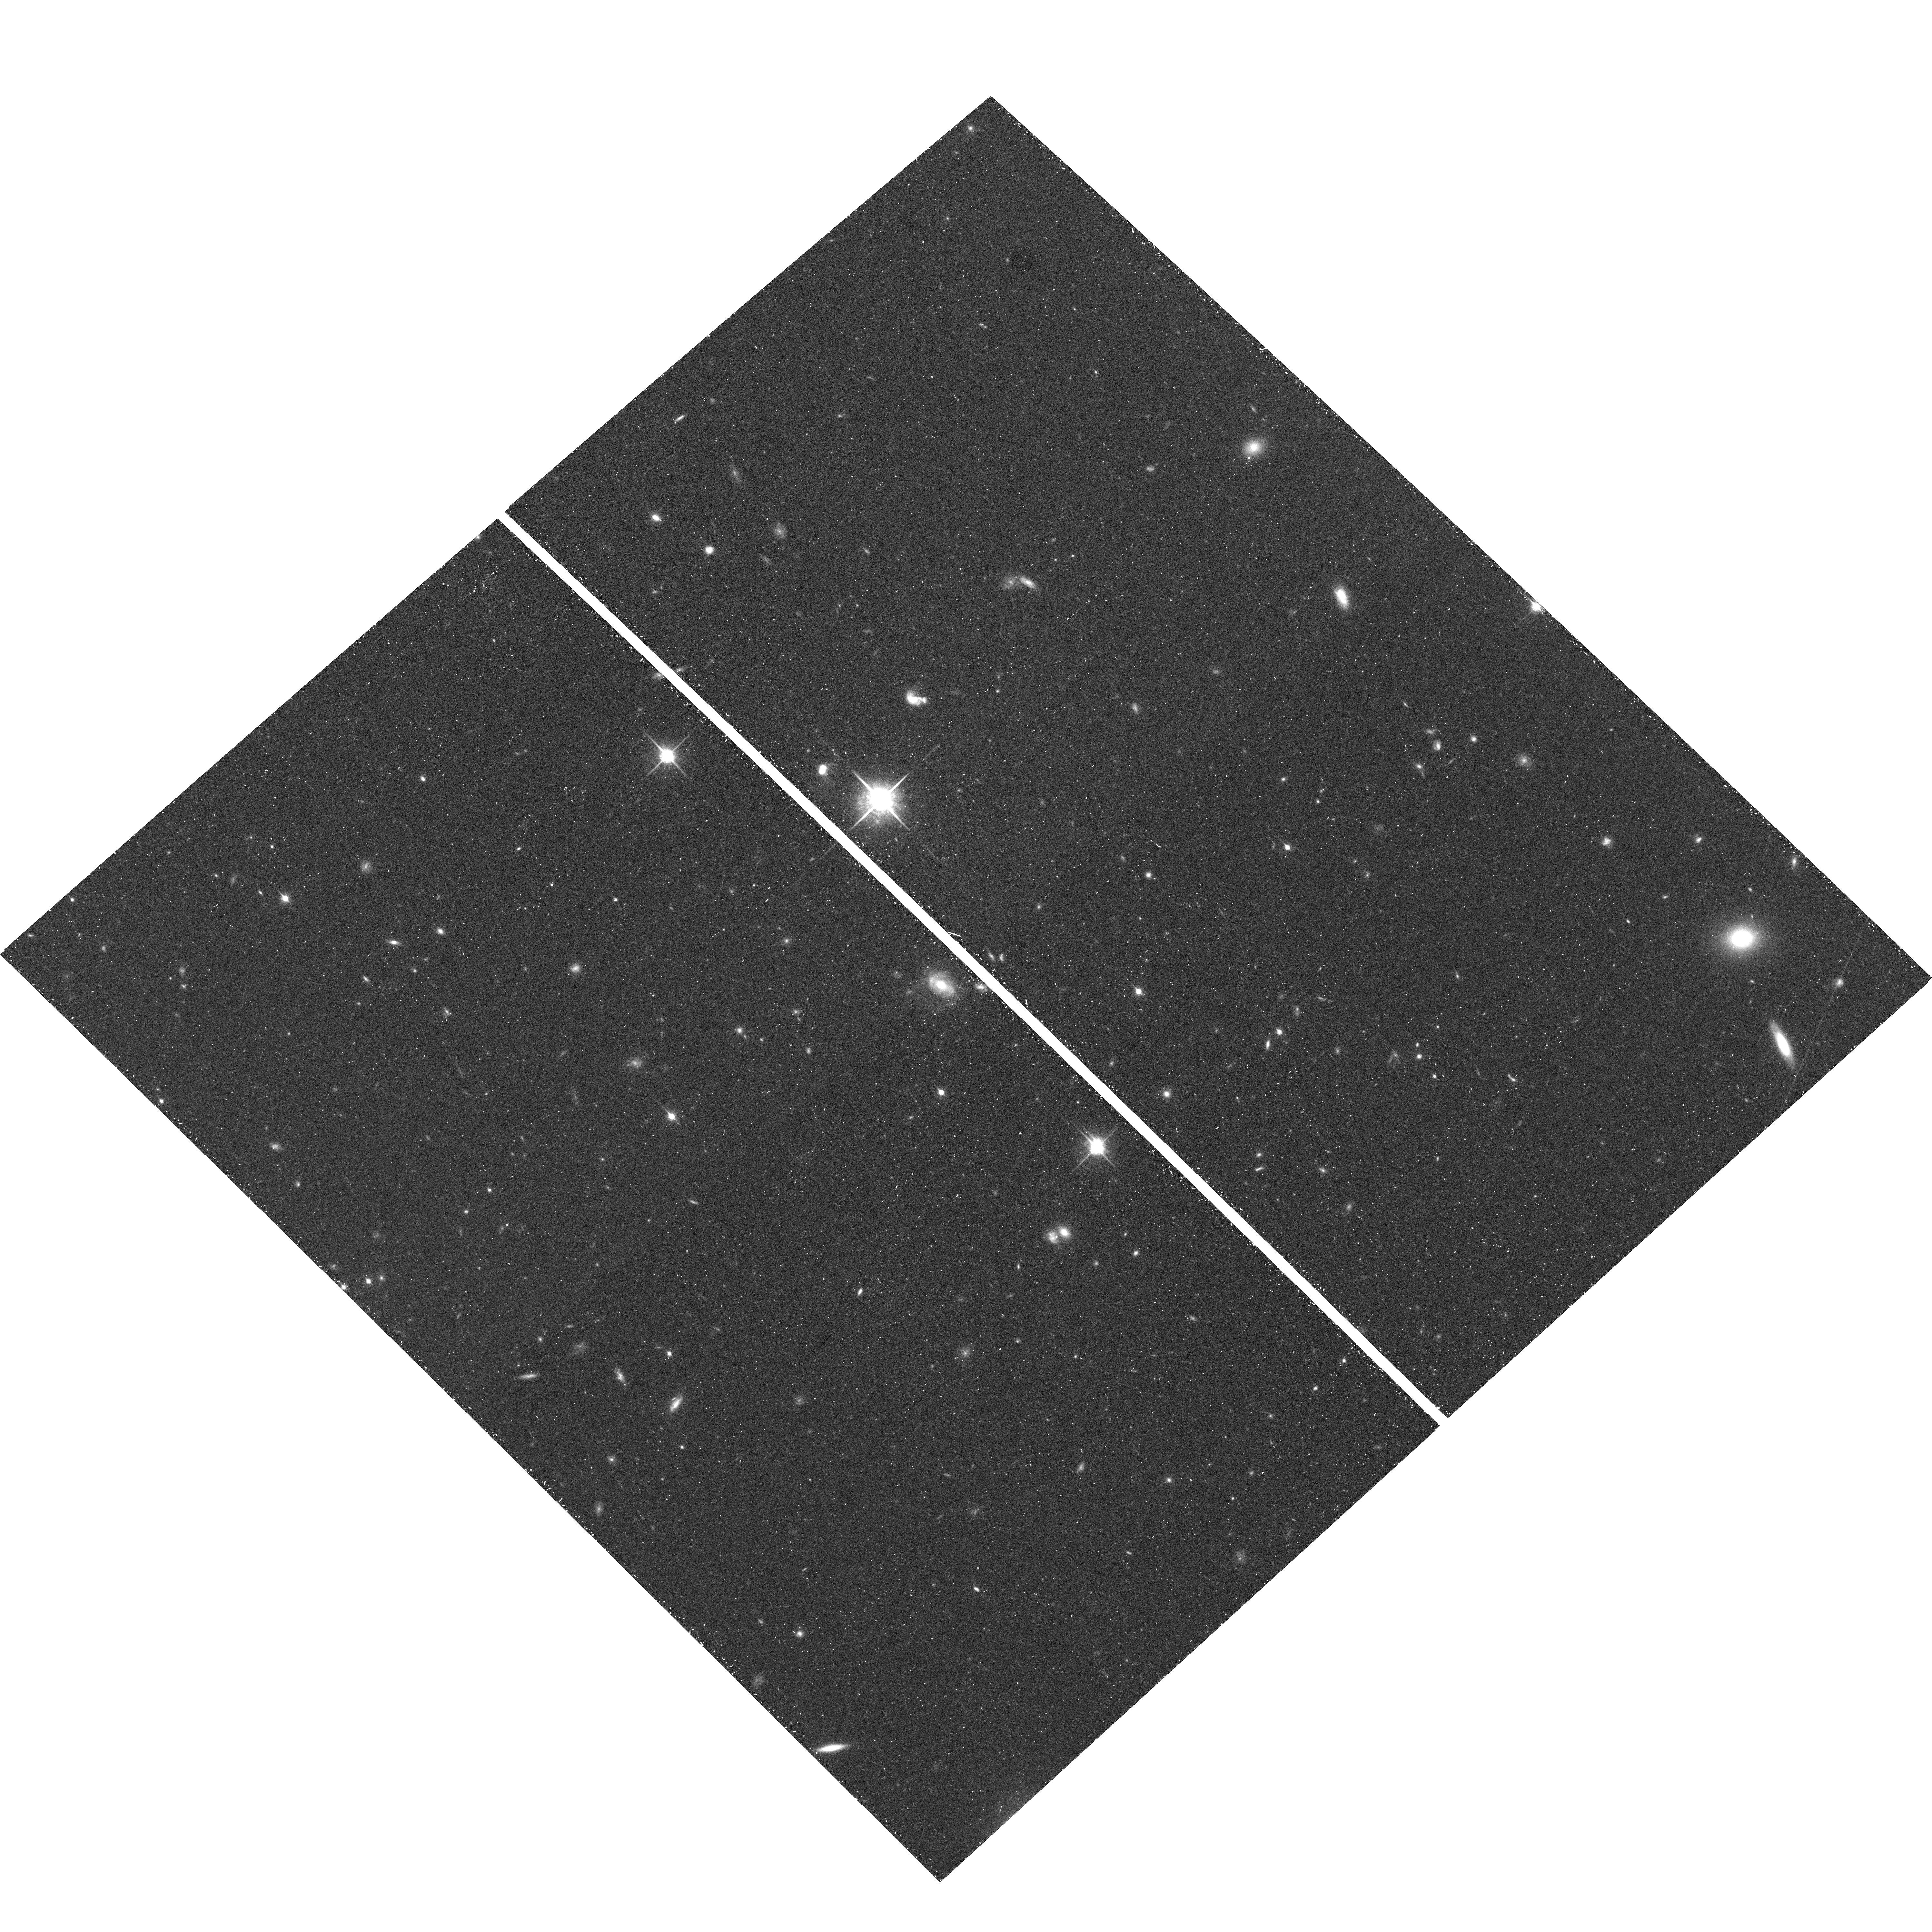
Target: UDFNICP12. Instrument: ACS/WFC. Filter: F850LP. Exposure: 40 min. Observation ID: hst_10632_ca_acs_wfc_f850lp_j9cuca

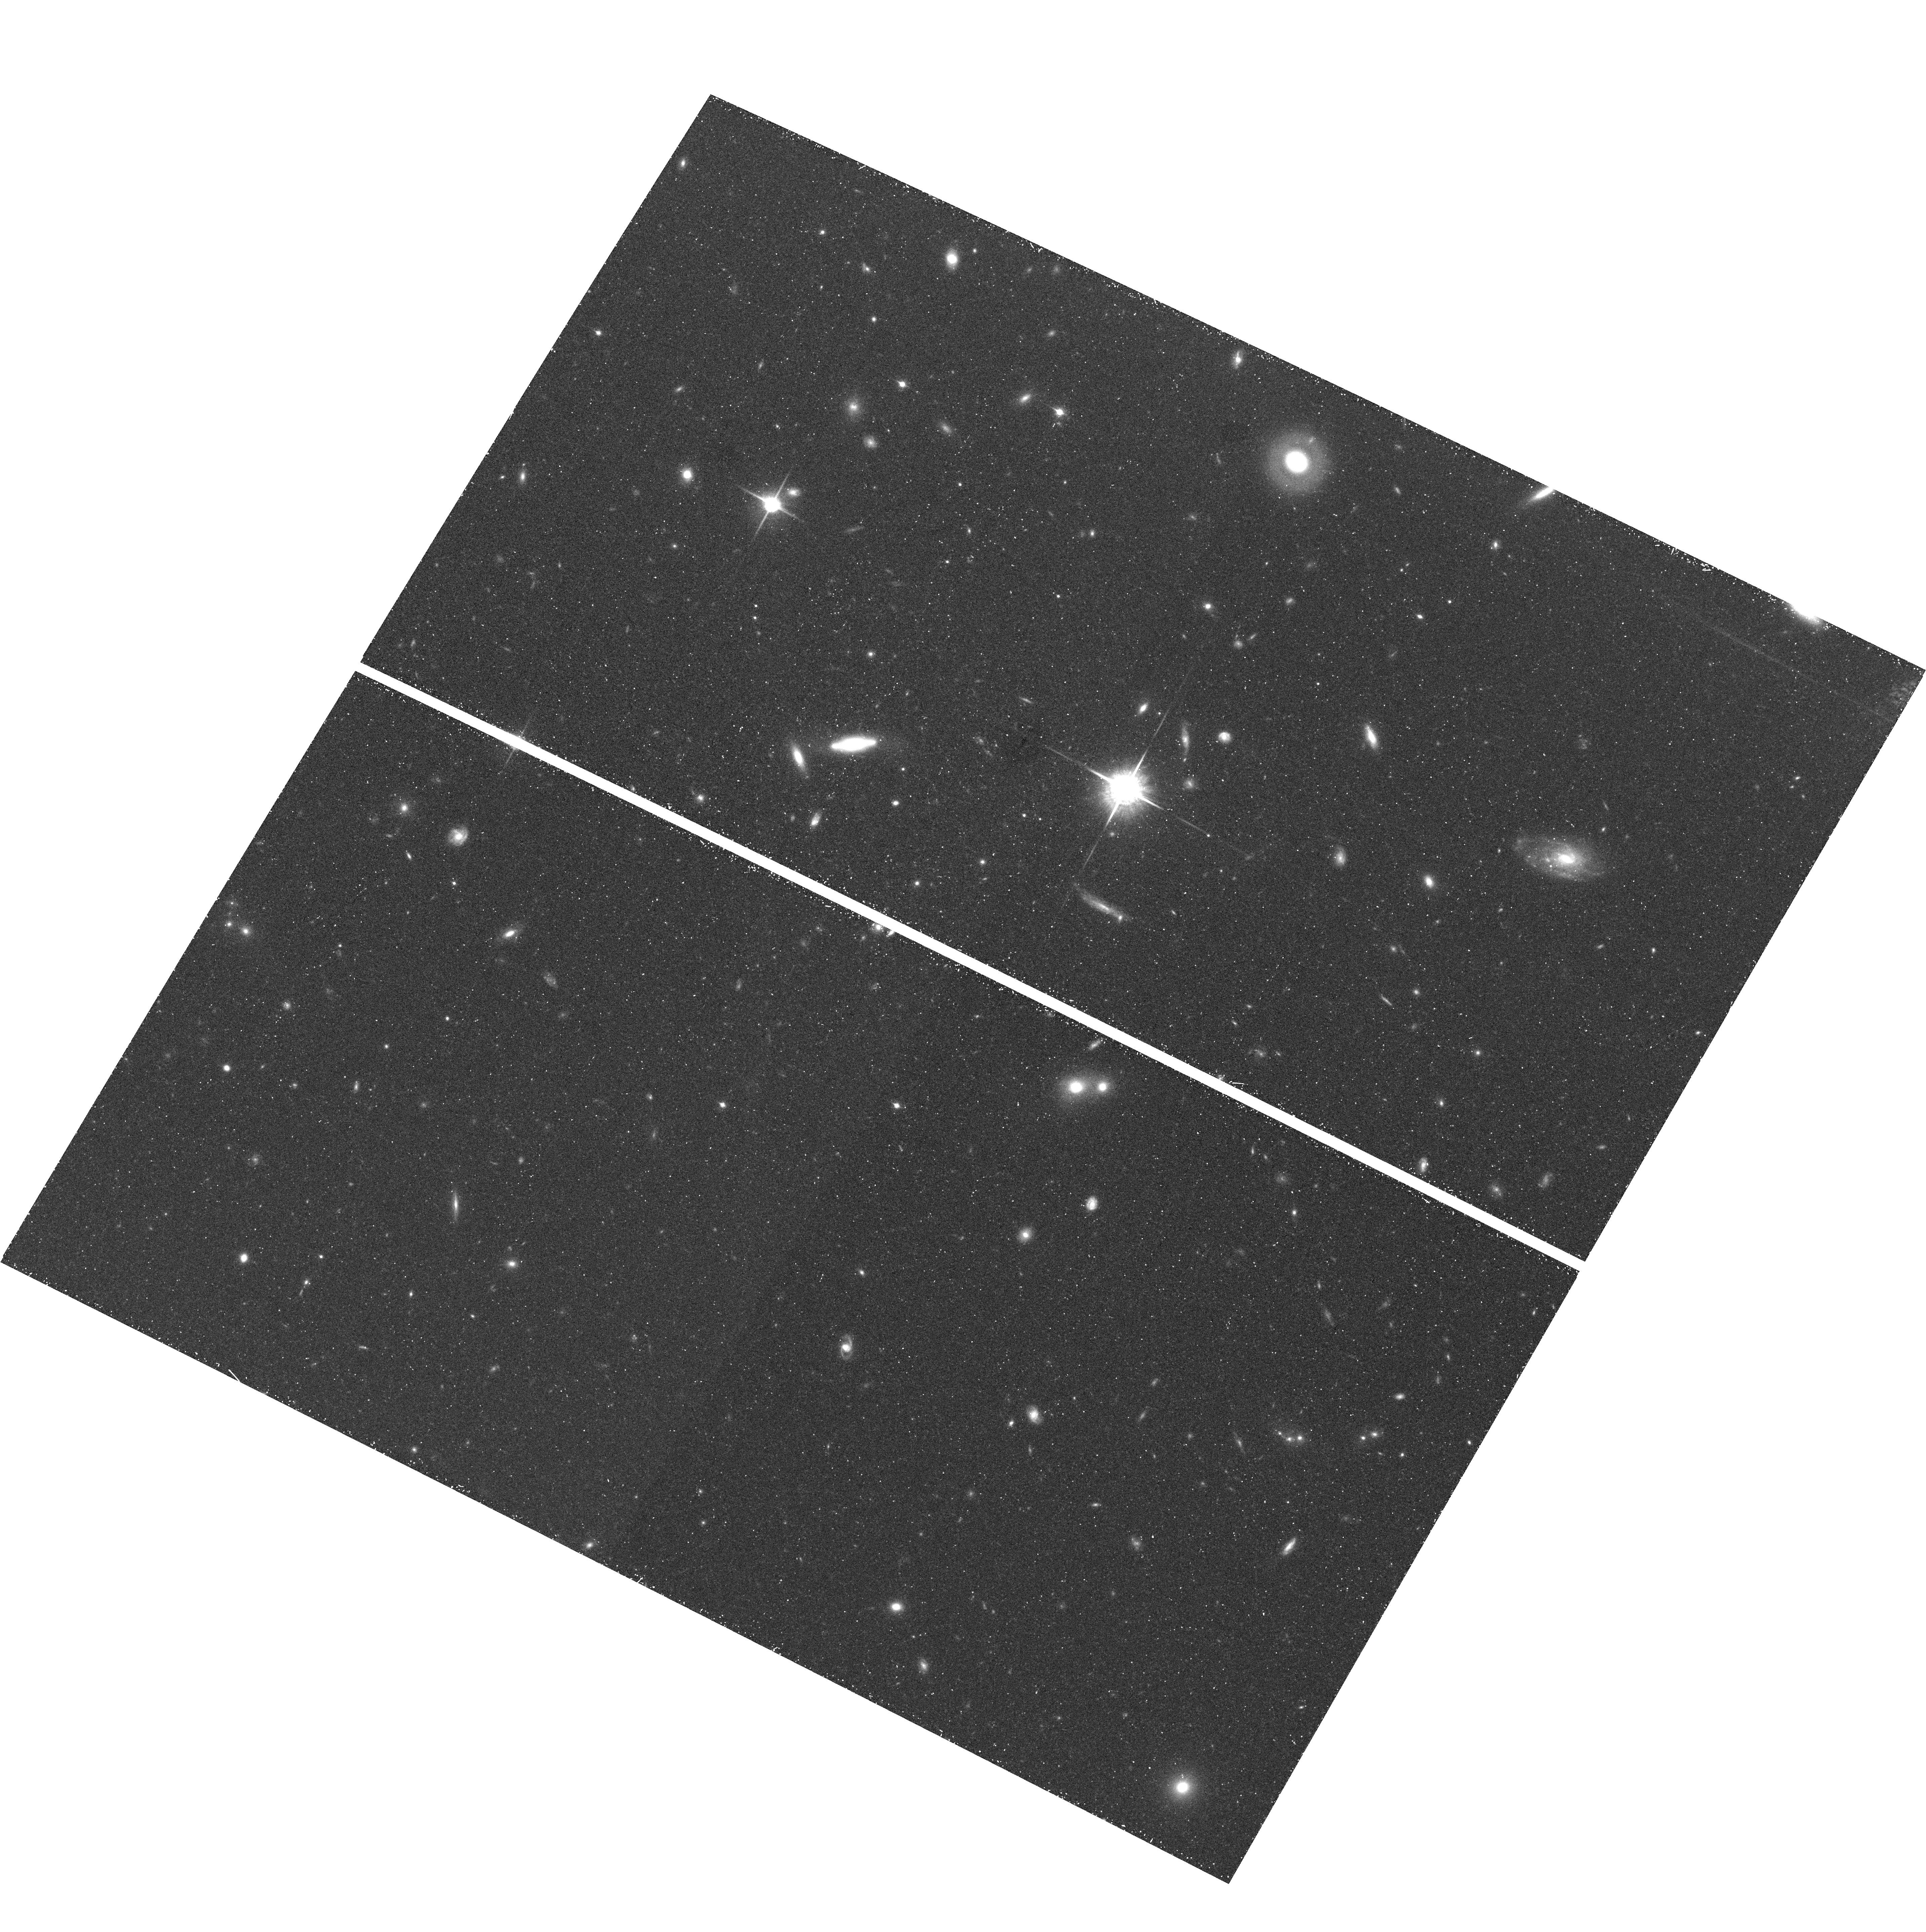
Target: UDFNICP34C. Instrument: ACS/WFC. Filter: F850LP. Exposure: 42 min. Observation ID: hst_10632_se_acs_wfc_f850lp_j9cuse

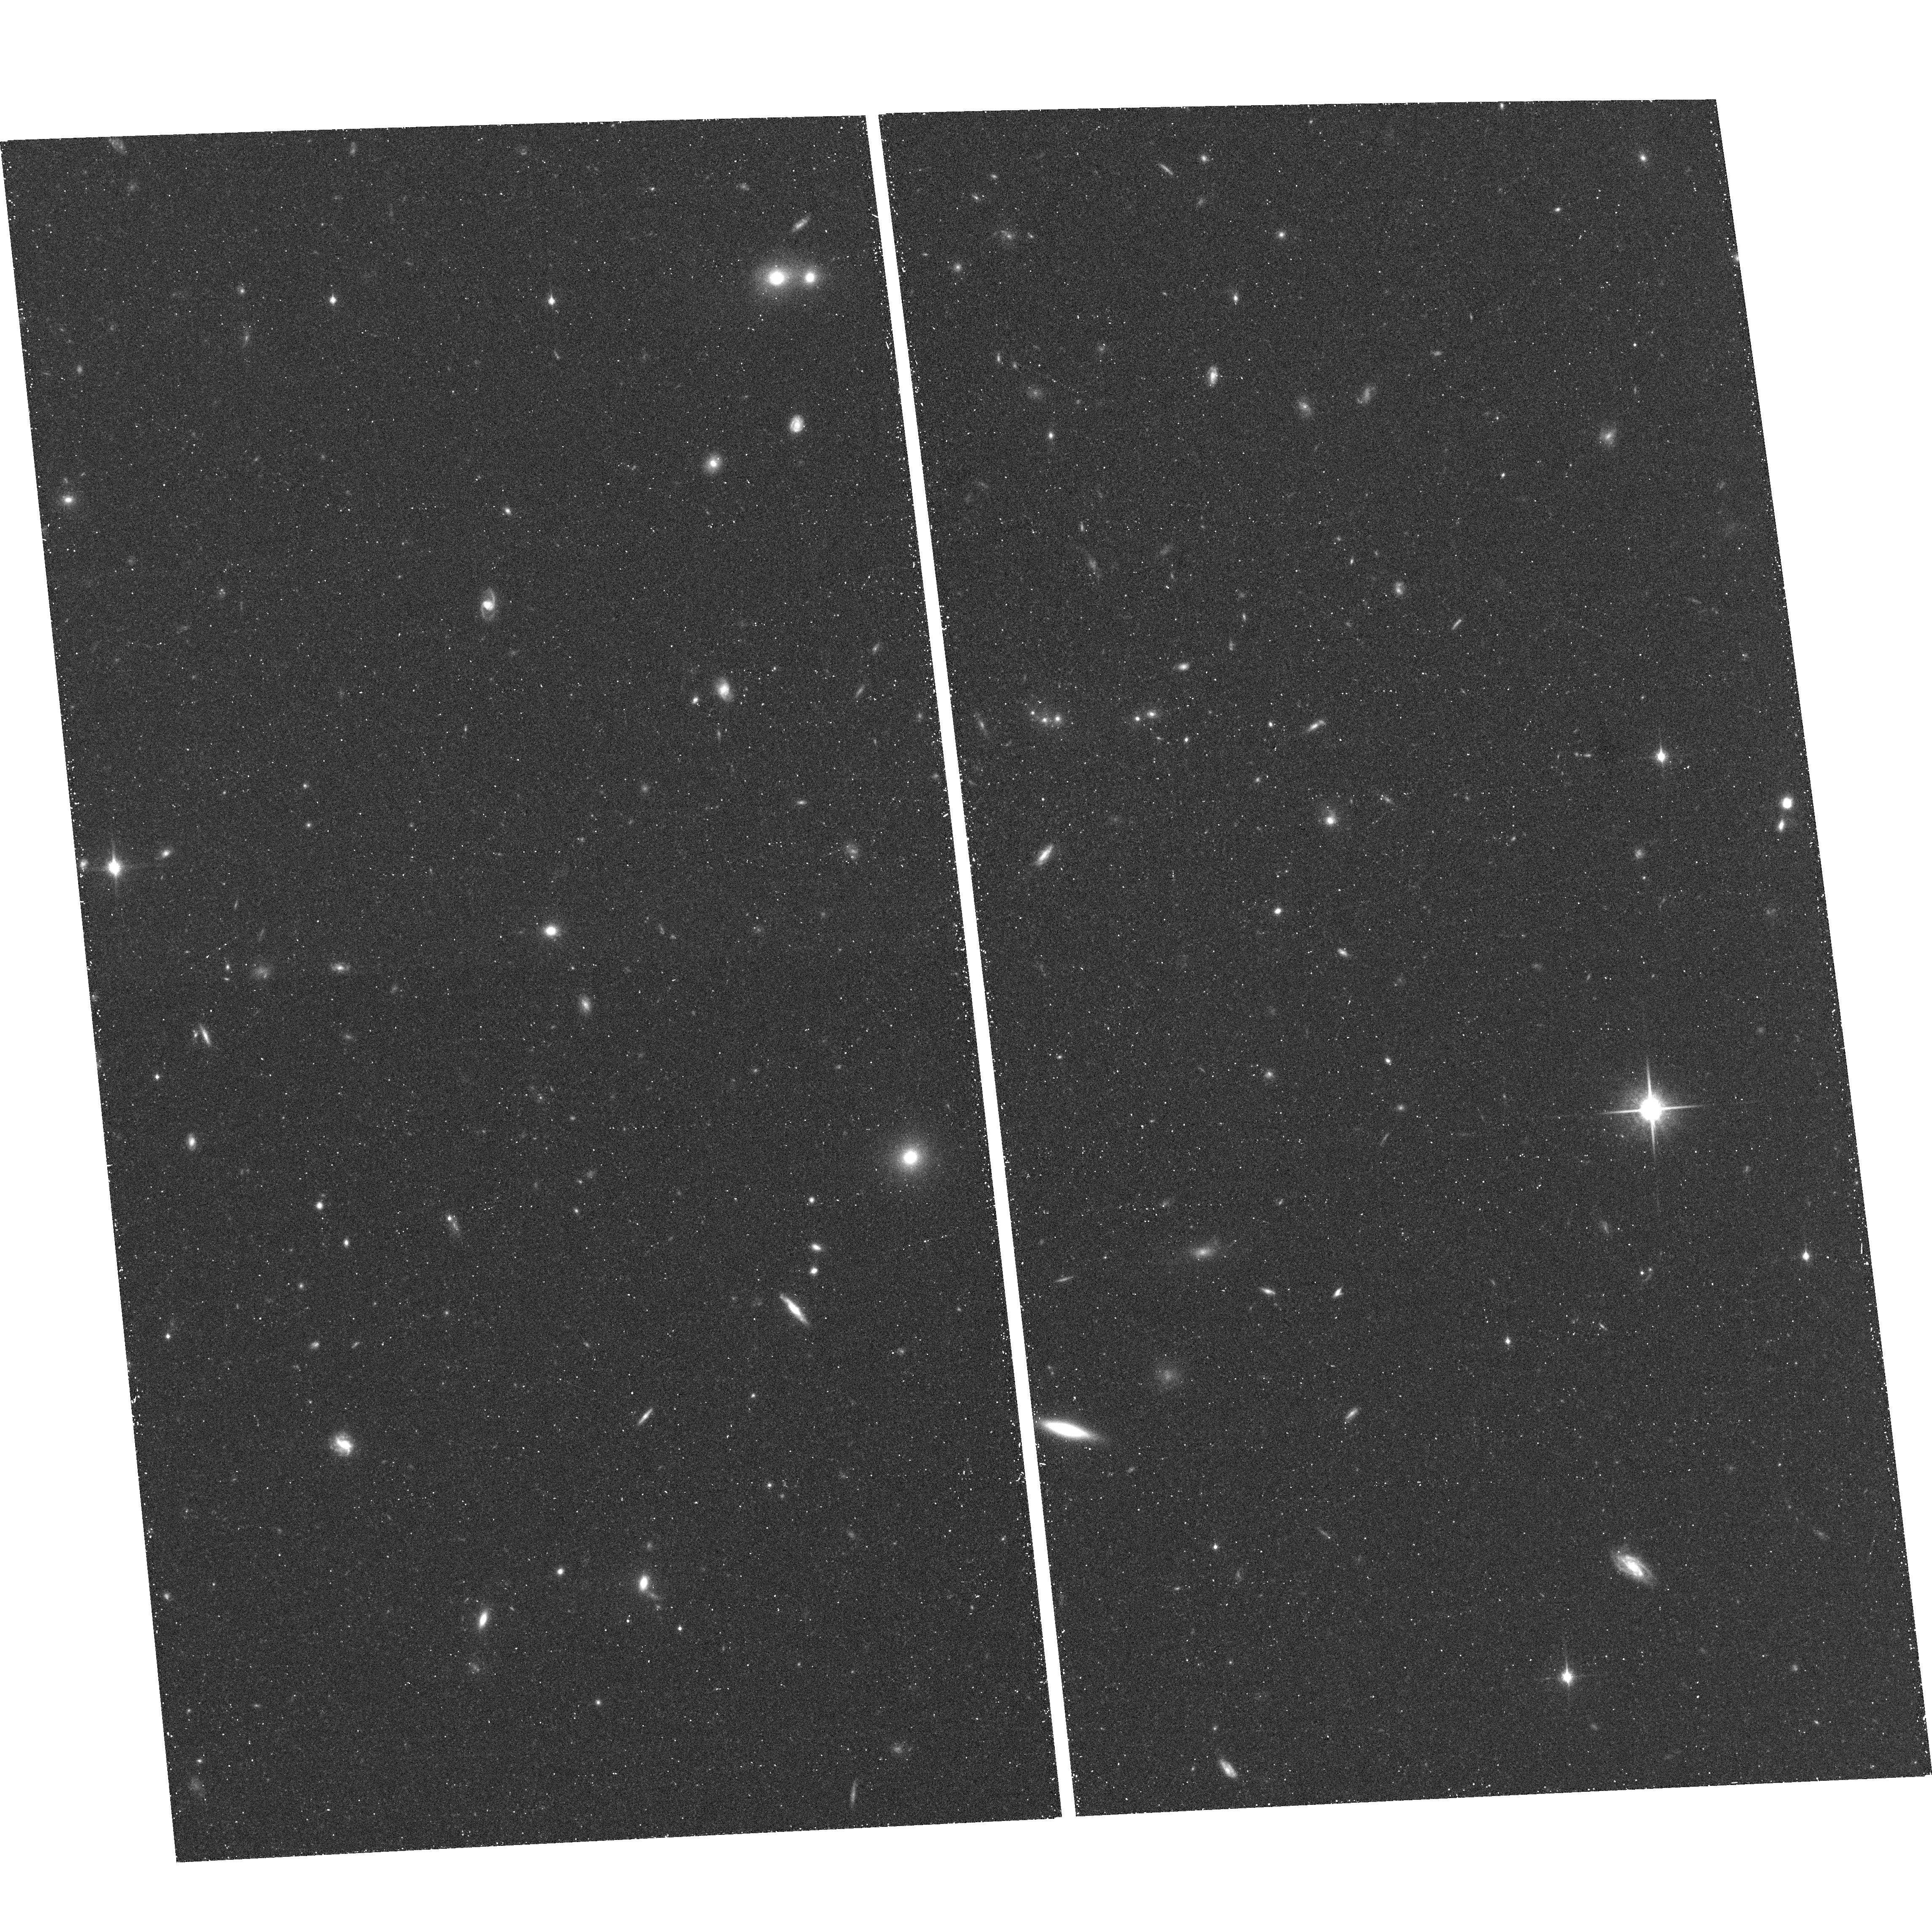
Target: UDFNICP34F. Instrument: ACS/WFC. Filter: F850LP. Exposure: 40 min. Observation ID: hst_10632_52_acs_wfc_f850lp_j9cu52

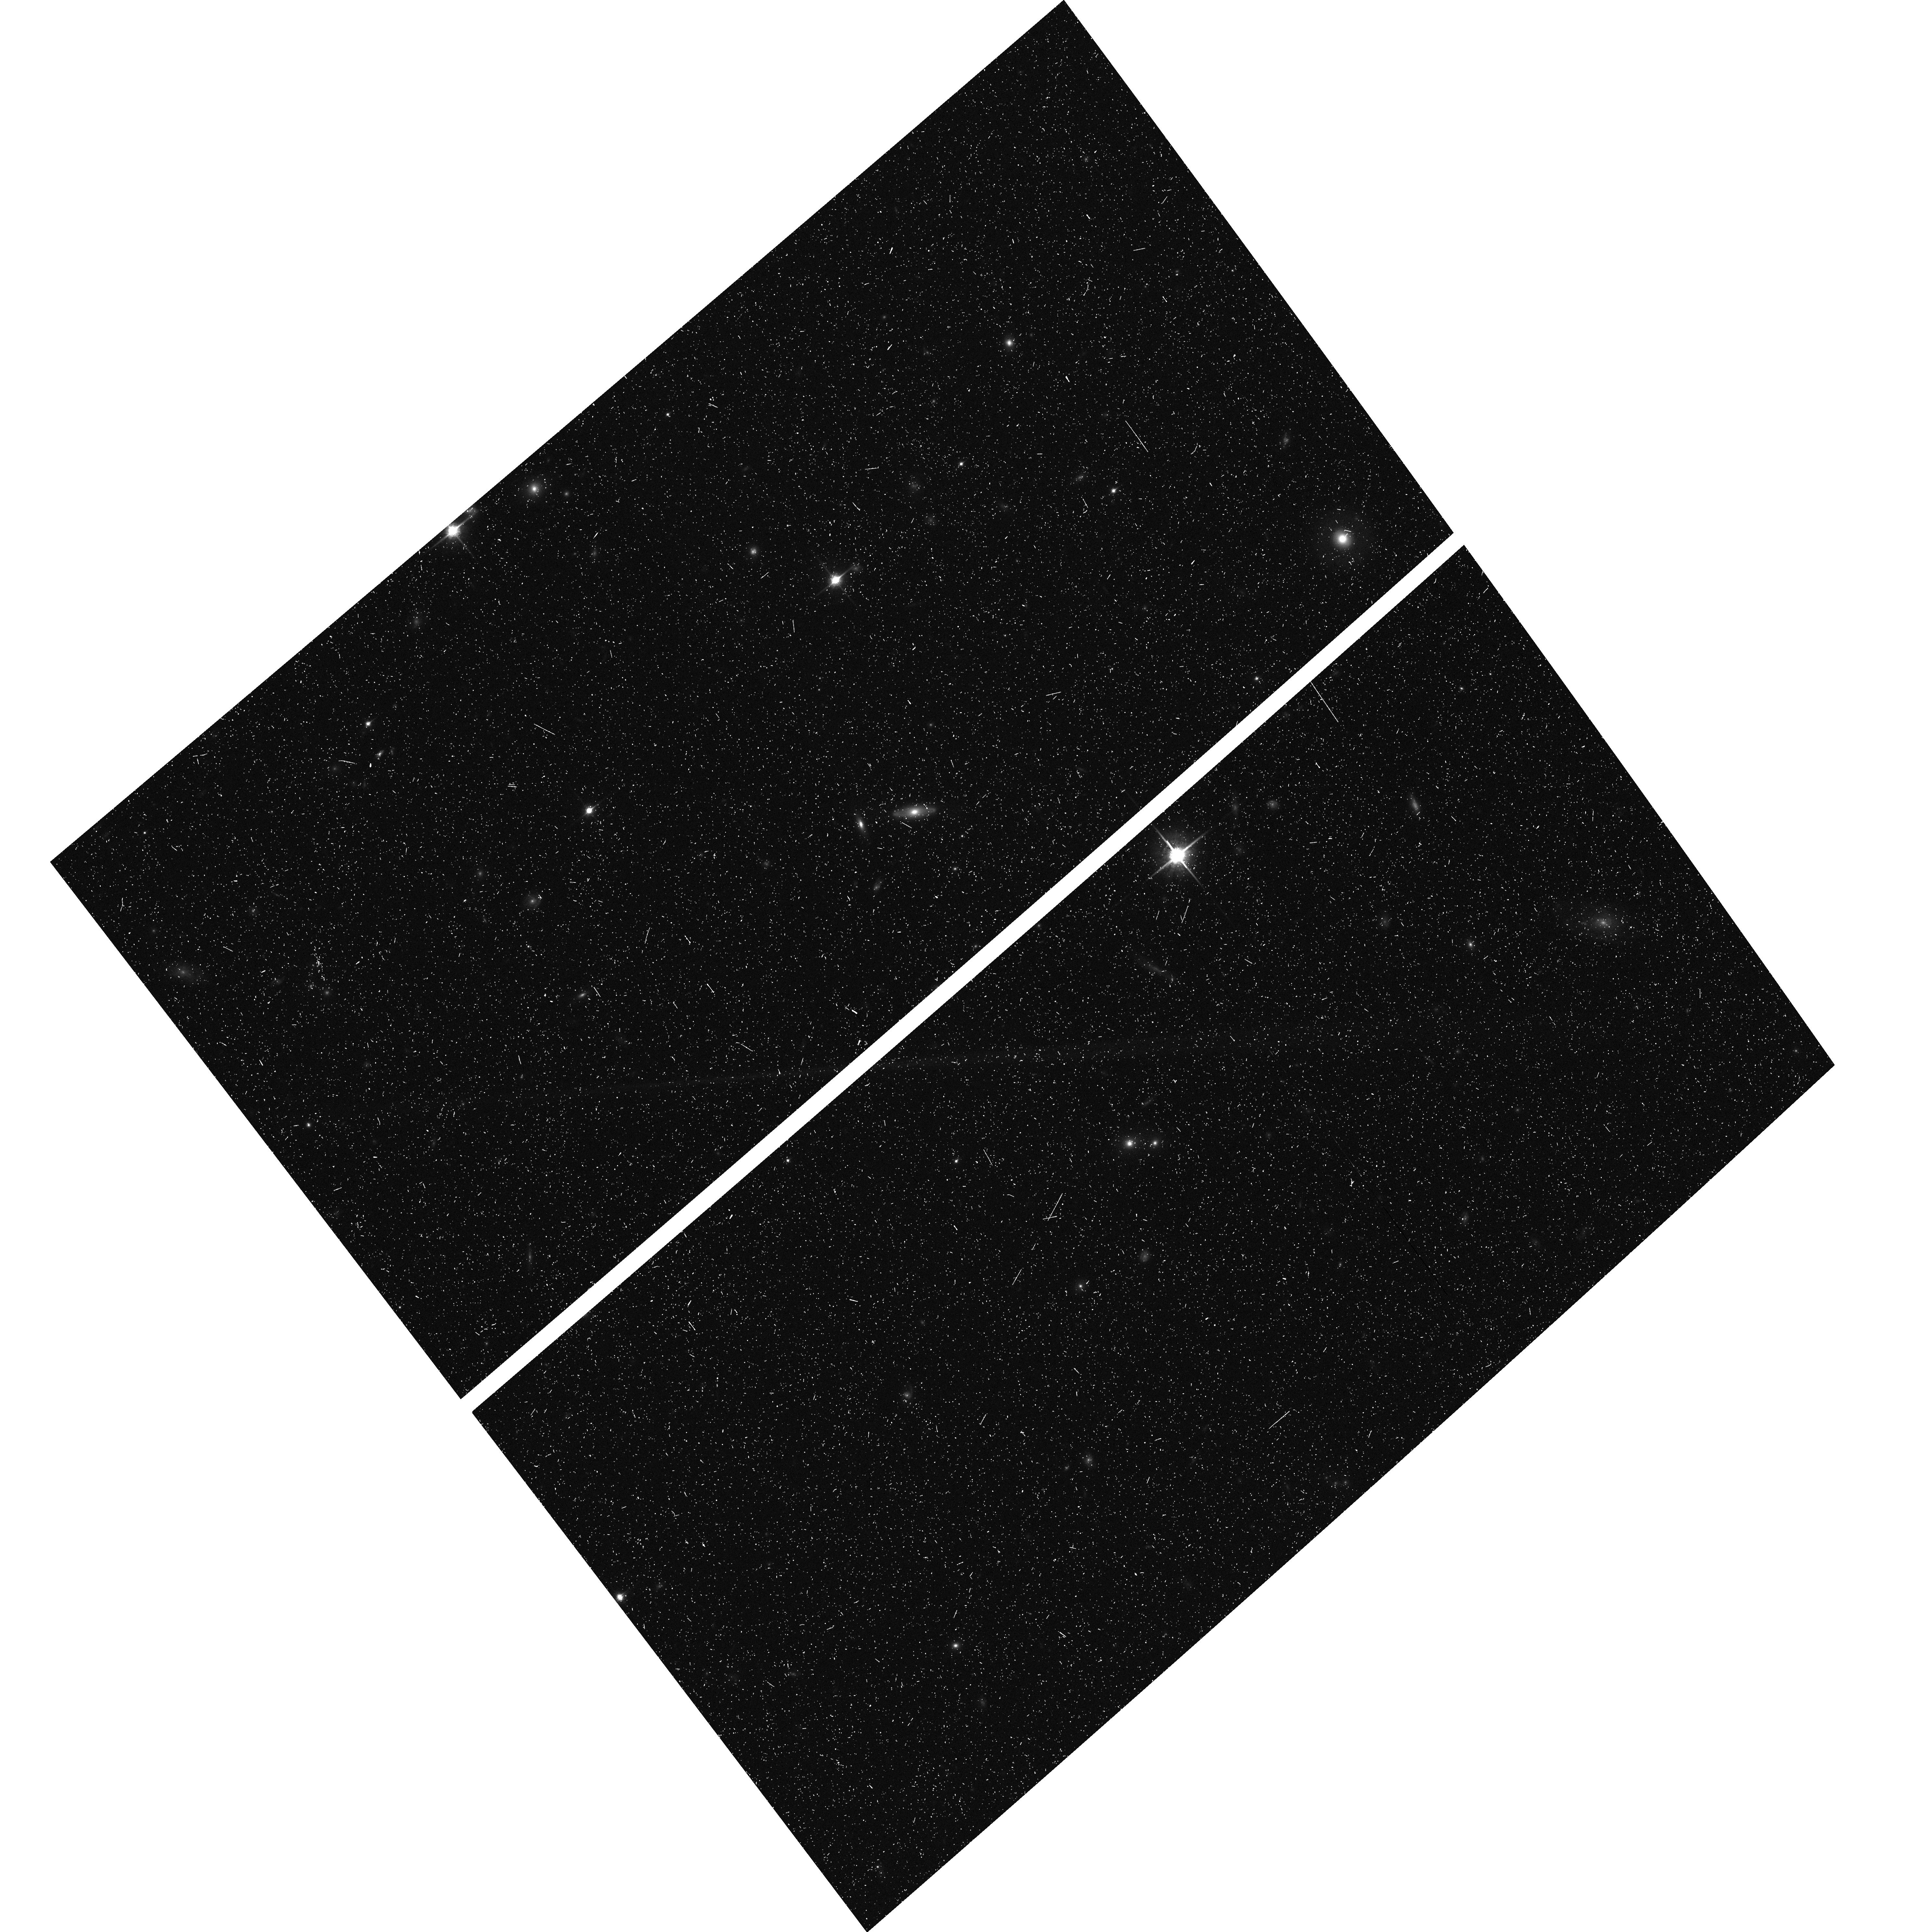
Target: UDFNICP34A. Instrument: ACS/WFC. Filter: F850LP. Exposure: 19 min. Observation ID: hst_10632_02_acs_wfc_f850lp_j9cu02

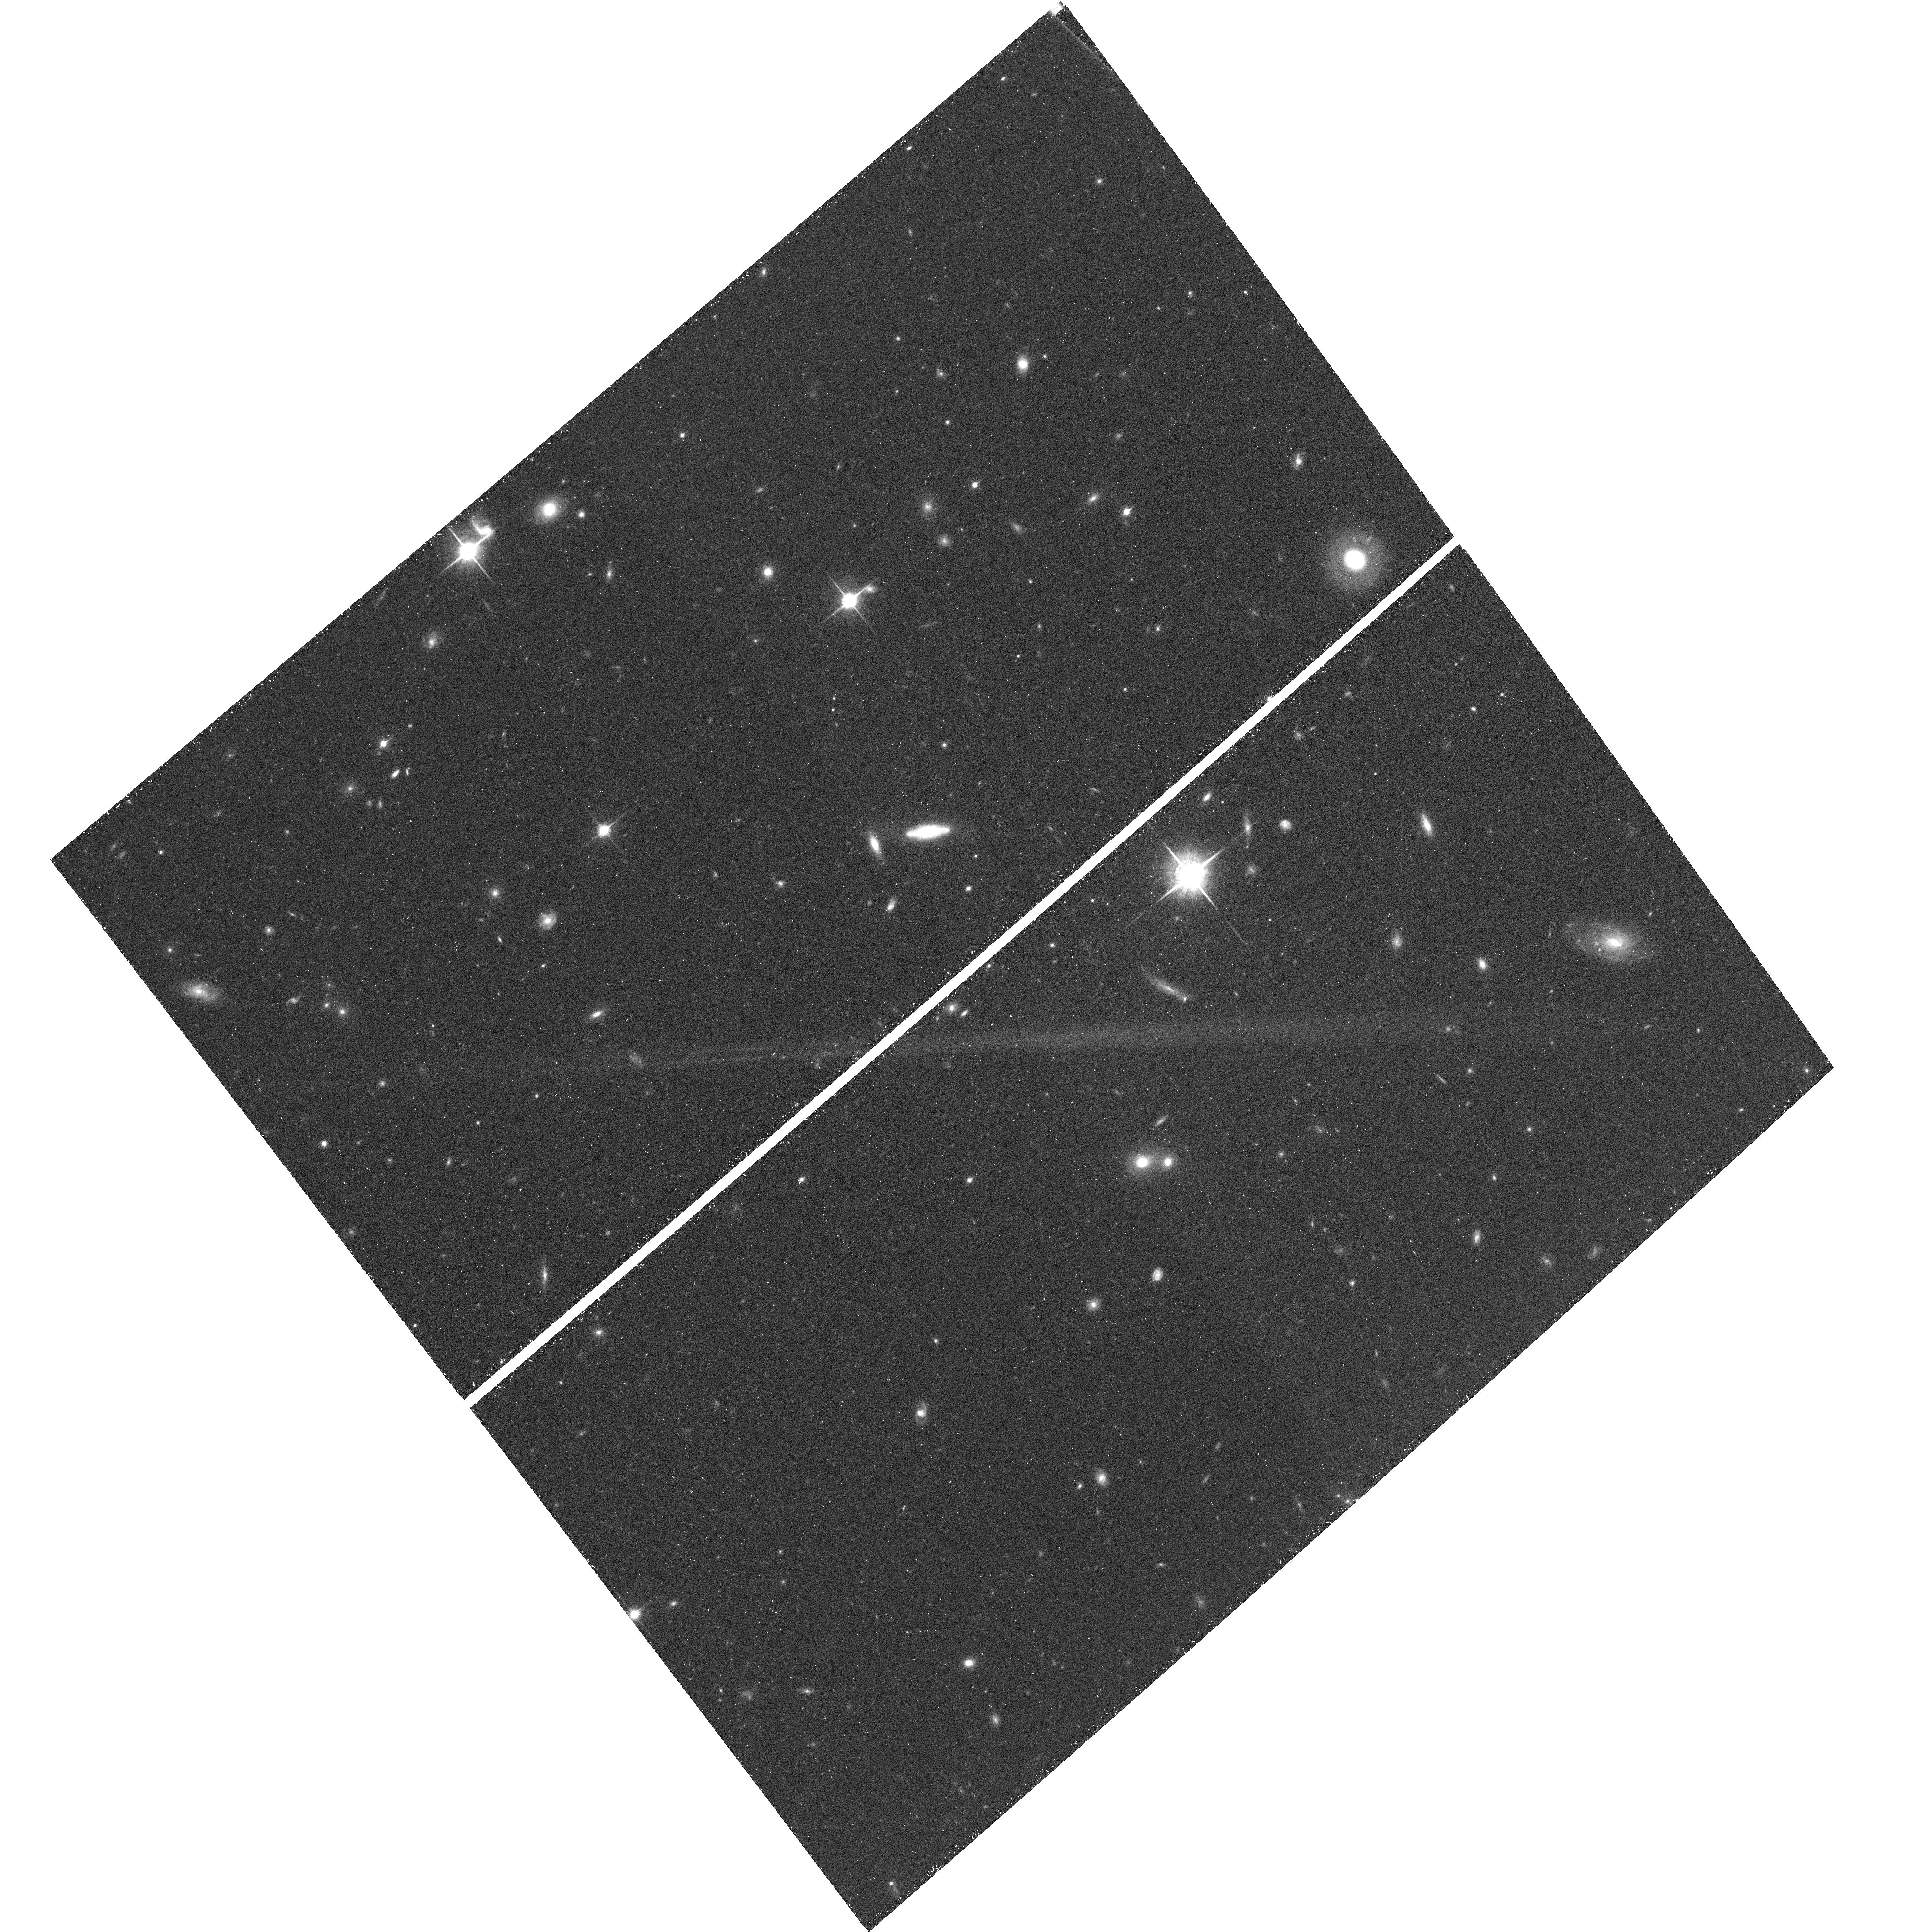
Target: UDFNICP34B. Instrument: ACS/WFC. Filter: F850LP. Exposure: 40 min. Observation ID: hst_10632_17_acs_wfc_f850lp_j9cu17

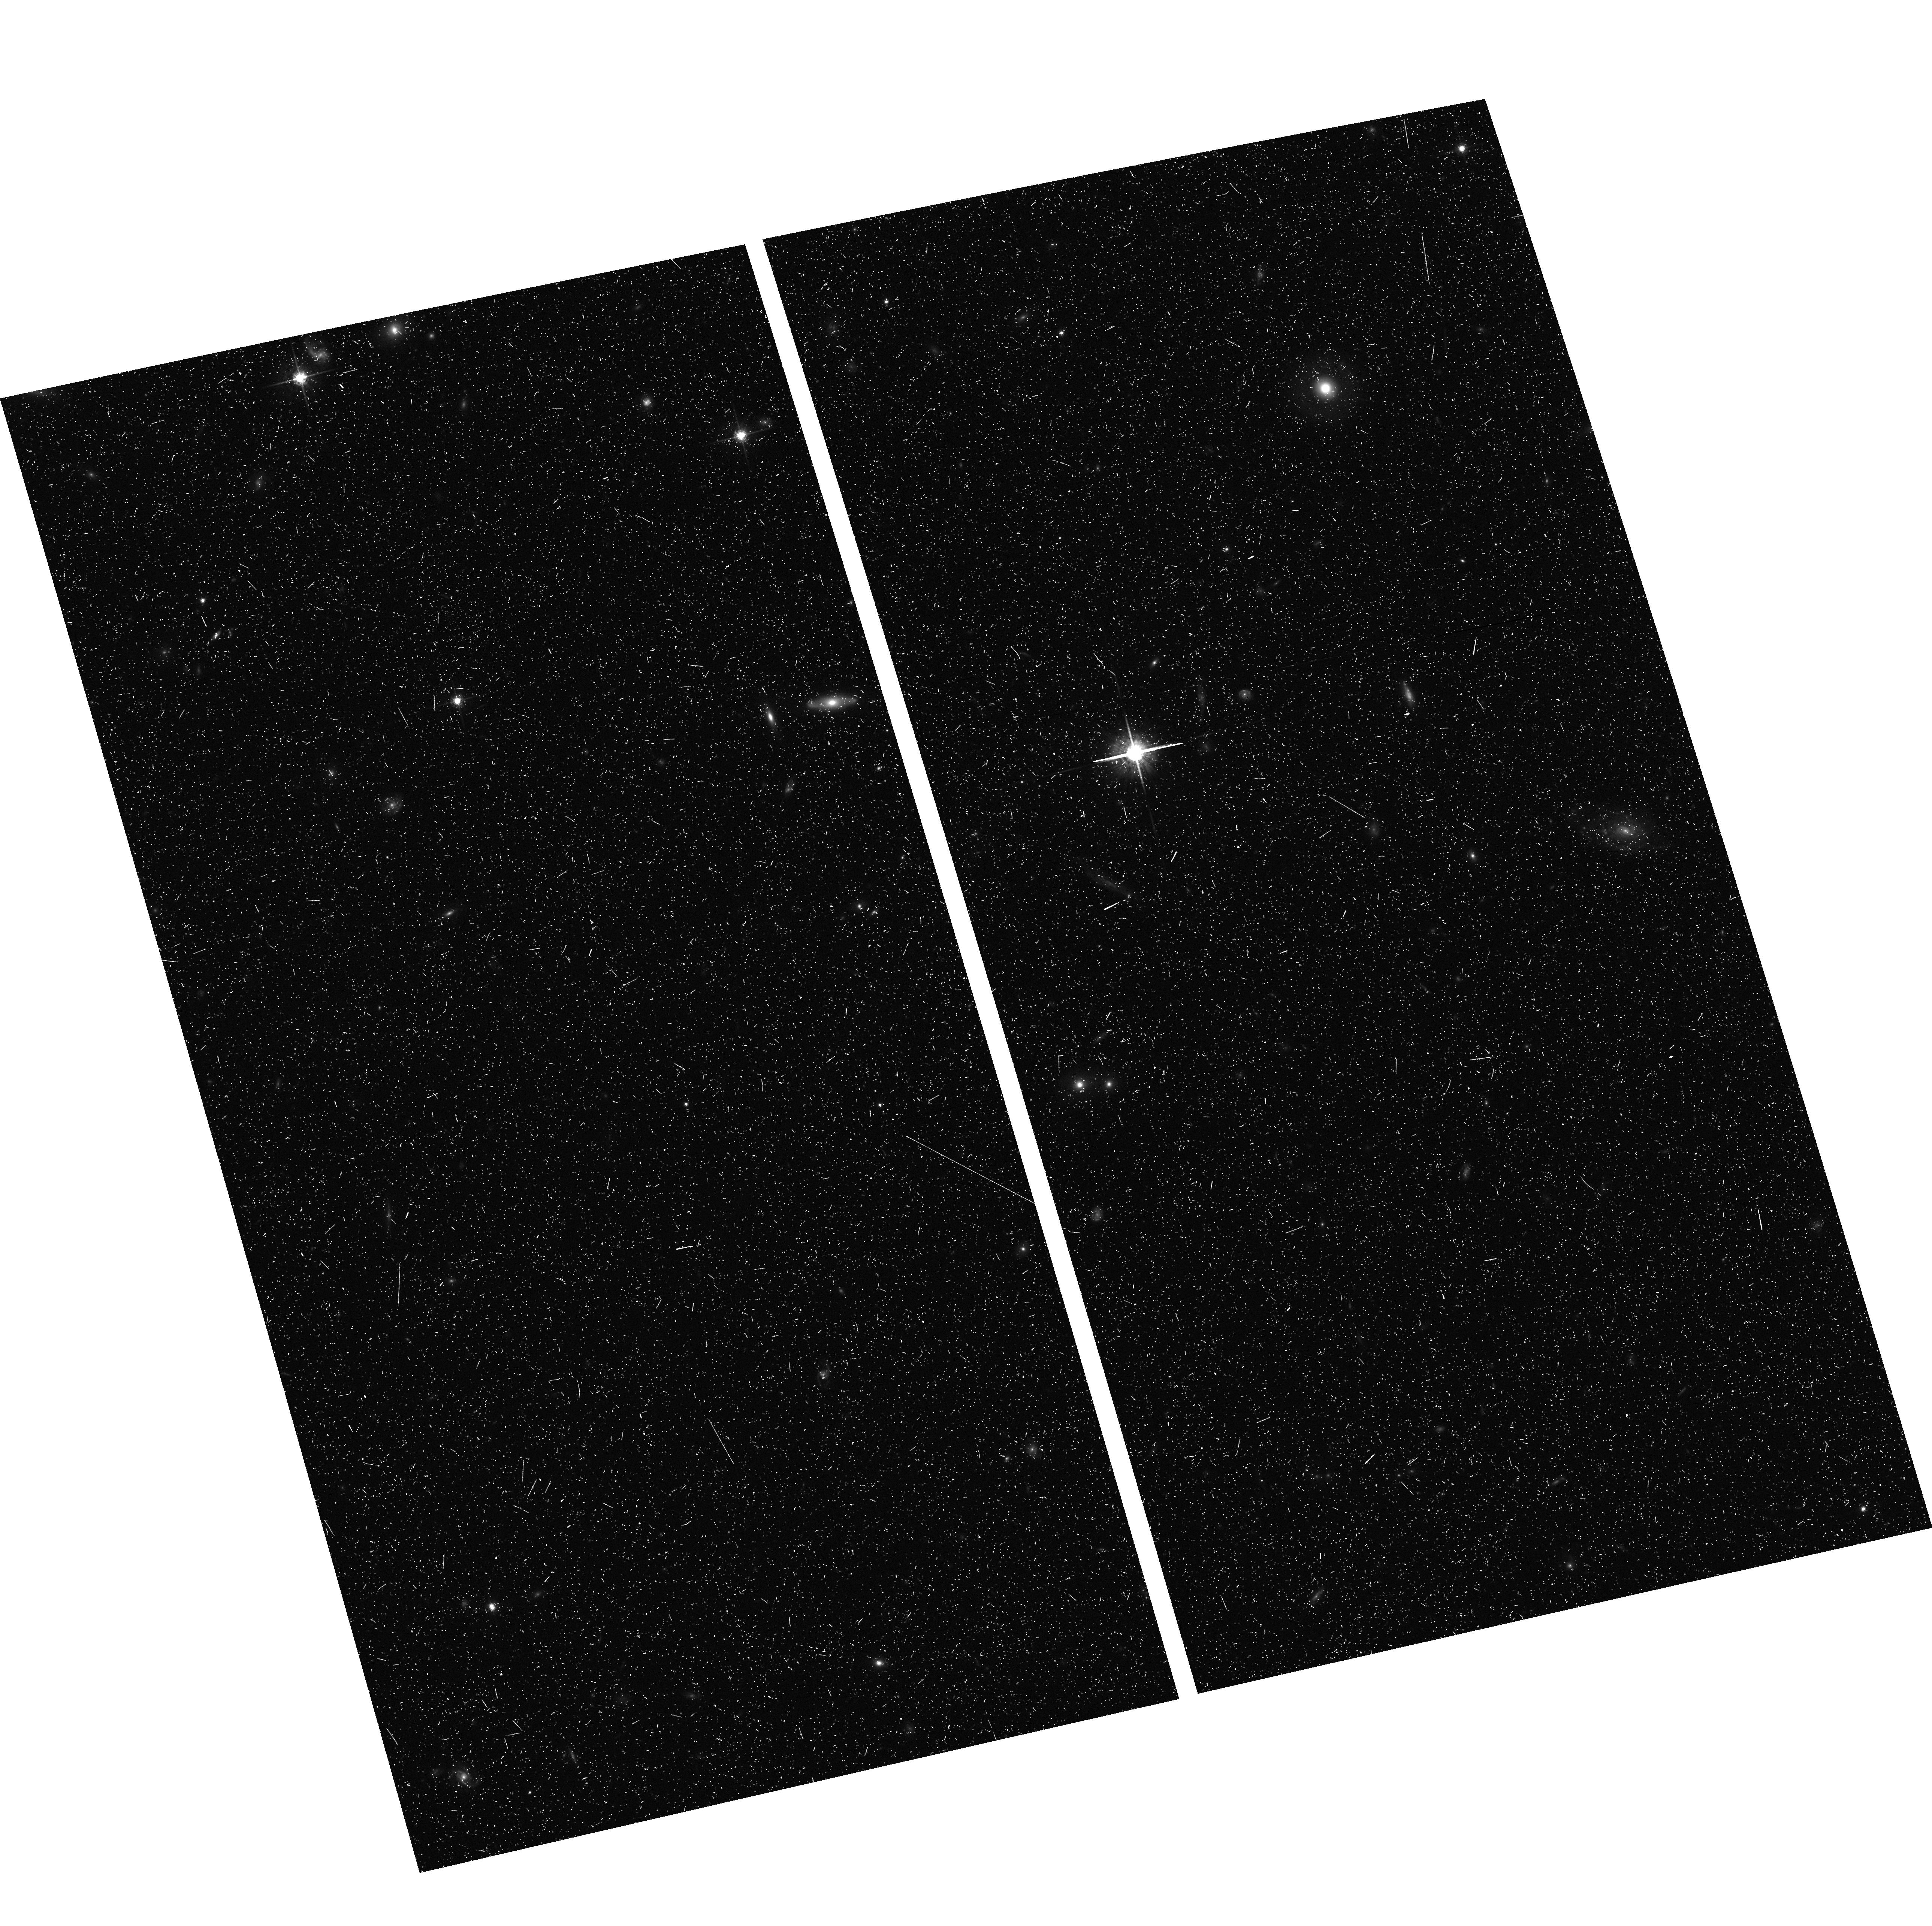
Target: UDFNICP34C. Instrument: ACS/WFC. Filter: F775W. Exposure: 20 min. Observation ID: hst_10632_45_acs_wfc_f775w_j9cu45

Searching for galaxies at z>6.5 in the Hubble Ultra Deep Field (PI: Stiavelli, Massimo)

We propose to obtain deep ACS (F606W, F775W, F850LP) imaging in the area of the original Hubble Ultra Deep Field NICMOS parallel fields and - through simultaneous parallel observations - deep NICMOS (F110W, F160W) imaging of the ACS UDF area. Matching the extreme imaging depth in the optical and near-IR bands will result in seven fields with sufficiently sensitive multiband data to detect the expected typical galaxies at z=7 and 8. Presently no such a field exist. Our combined optical and near-IR ultradeep fields will be in three areas separated by about 20 comoving Mpc at z=7. This will allow us to give a first assessment of the degree of cosmic variance. If reionization is a process extending over a large redshift interval and the luminosity function doesn't evolve strongly beyond z=6, these data will allow us to identify of the order of a dozen galaxies at 6.5<z<8.5 - using the Lyman break technique - and to place a first constrain on the luminosity function at z>6.5. Conversely, finding fewer objects would be an indication that the bulk of reionization is done by galaxies at z=6. By spending 204 orbits of prime HST time we will capitalize on the investment of 544 prime orbits already made on the Hubble Ultra Deep Field (UDF). We have verified that the program as proposed is schedulable and that it will remain so even if forced to execute in the 2-gyro mode. The data will be non-proprietary and the reduced images will be made public within 2 months from the completion of the observations.